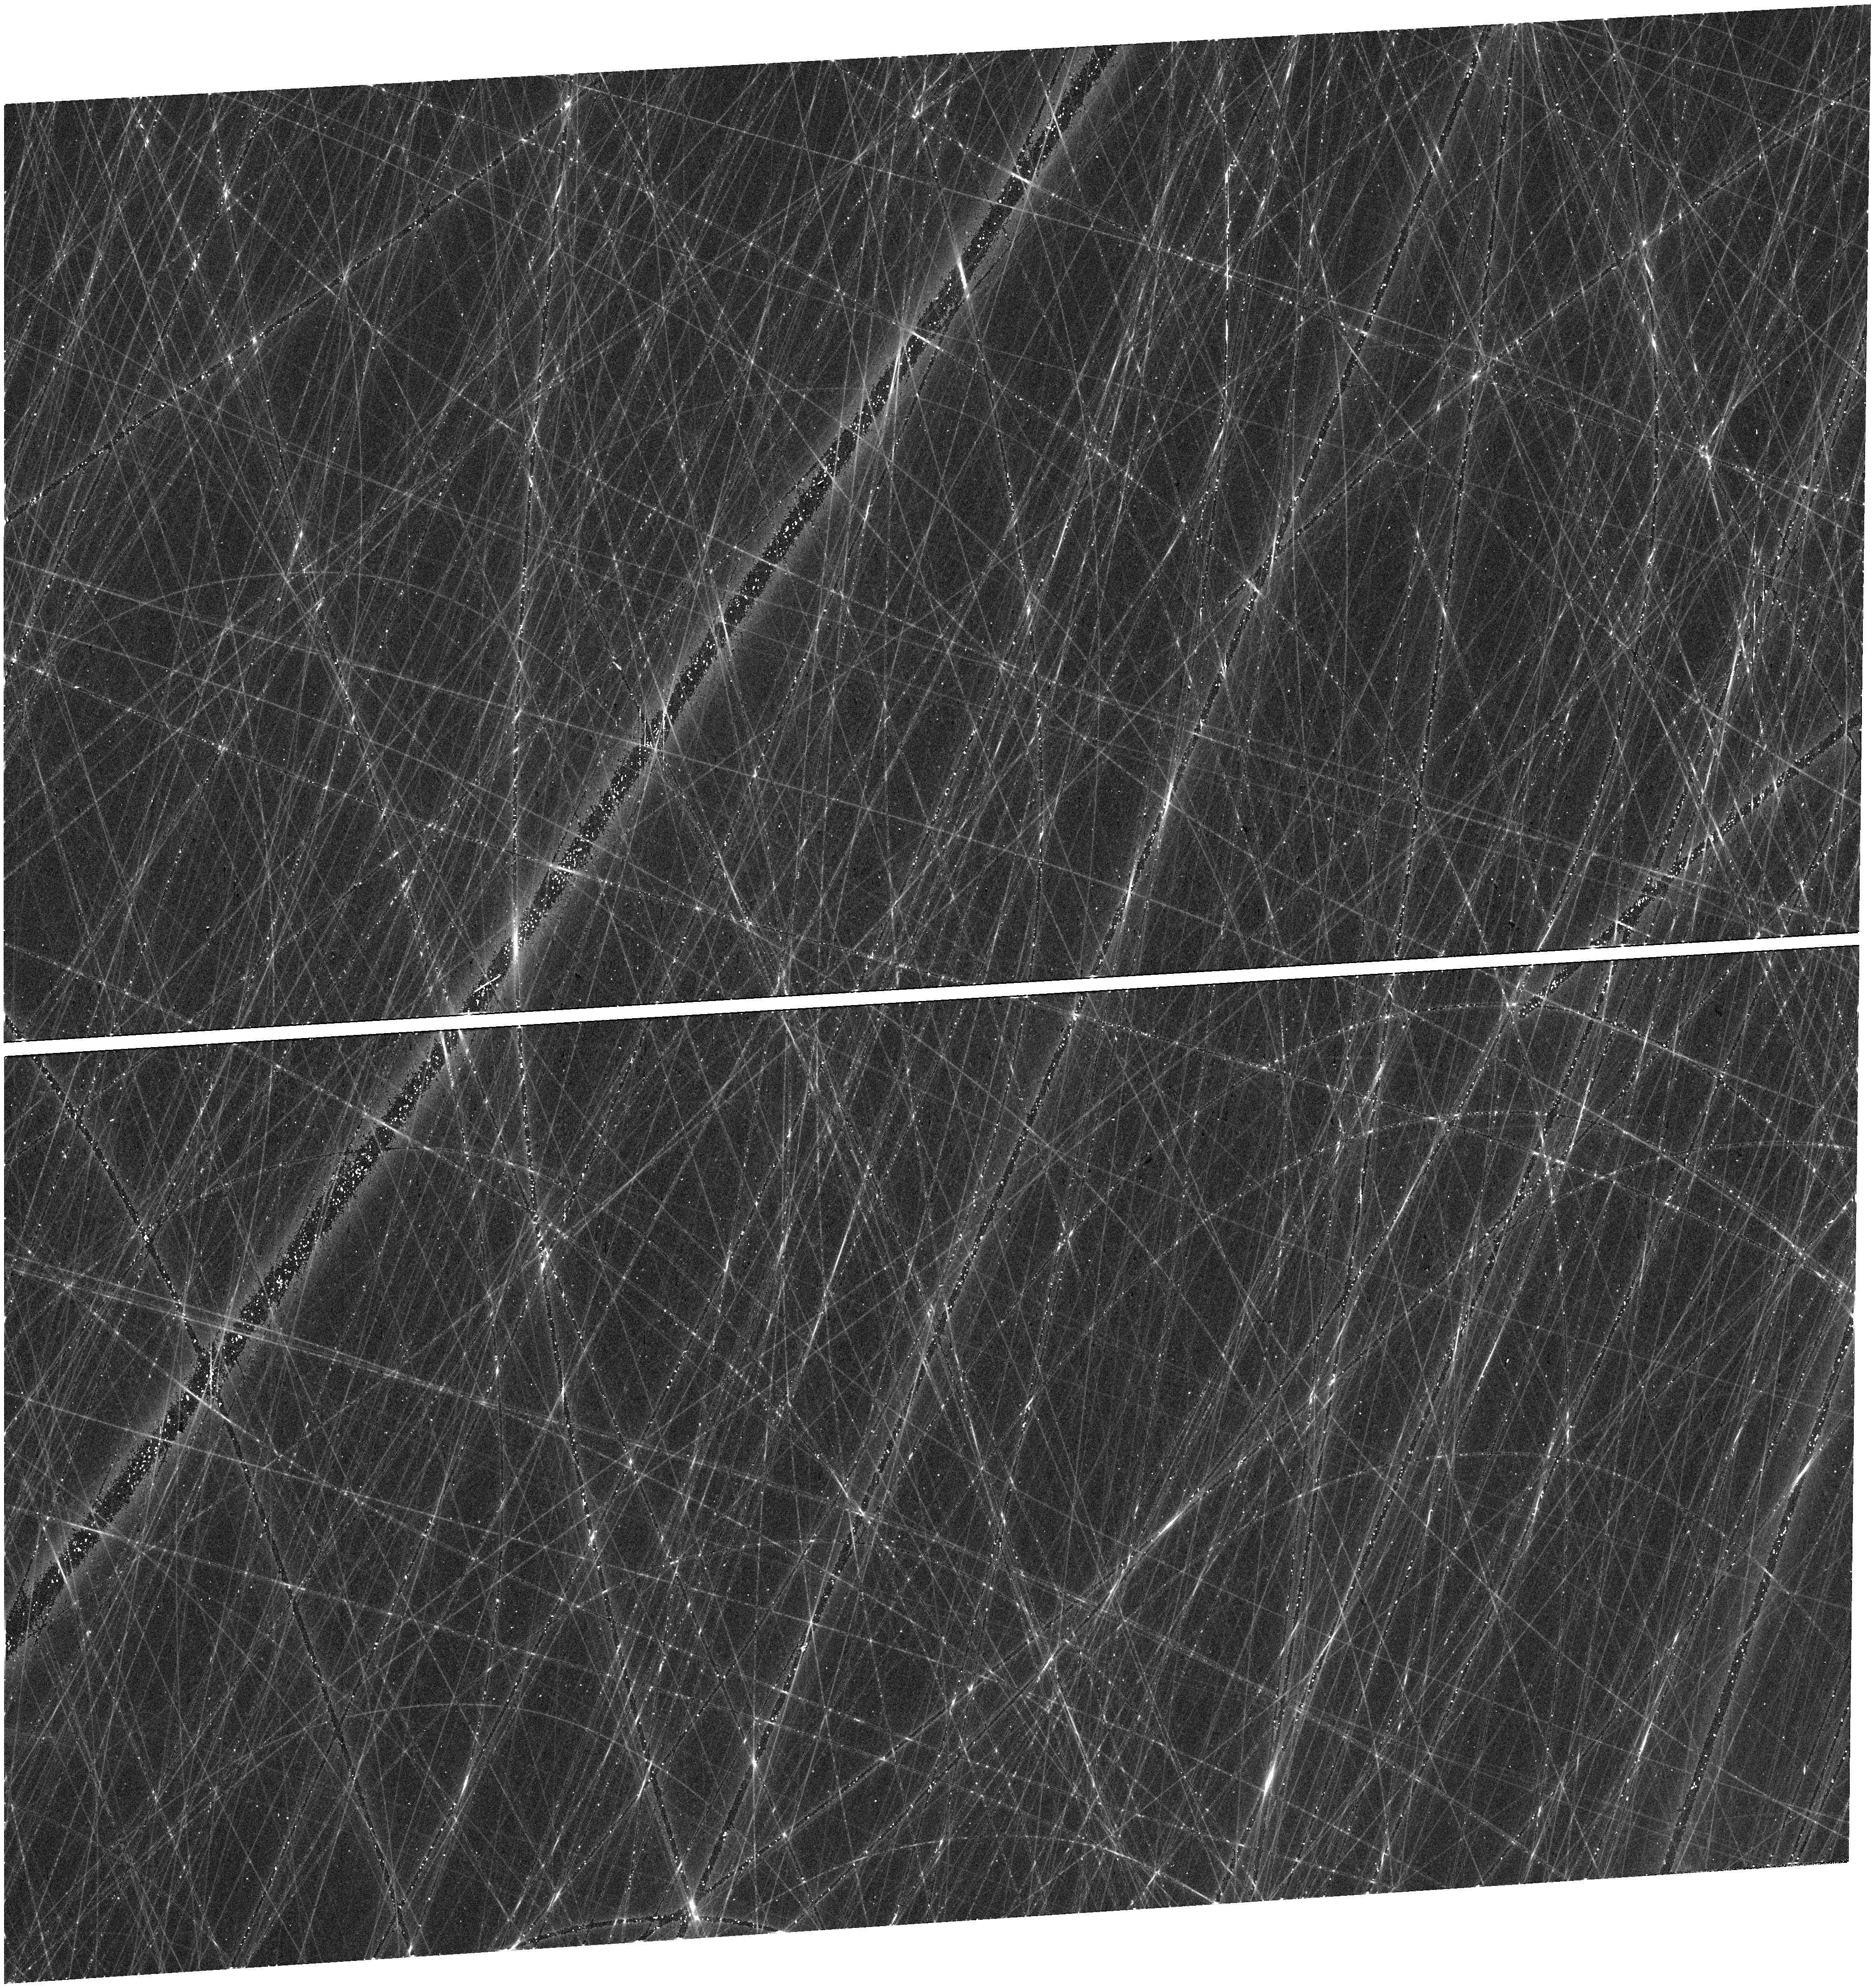
Target: N2525
Instrument: WFC3/UVIS
Filter: F606W
Exposure: 12 min
Observation ID: hst_17743_08_wfc3_uvis_f606w_ifcr08

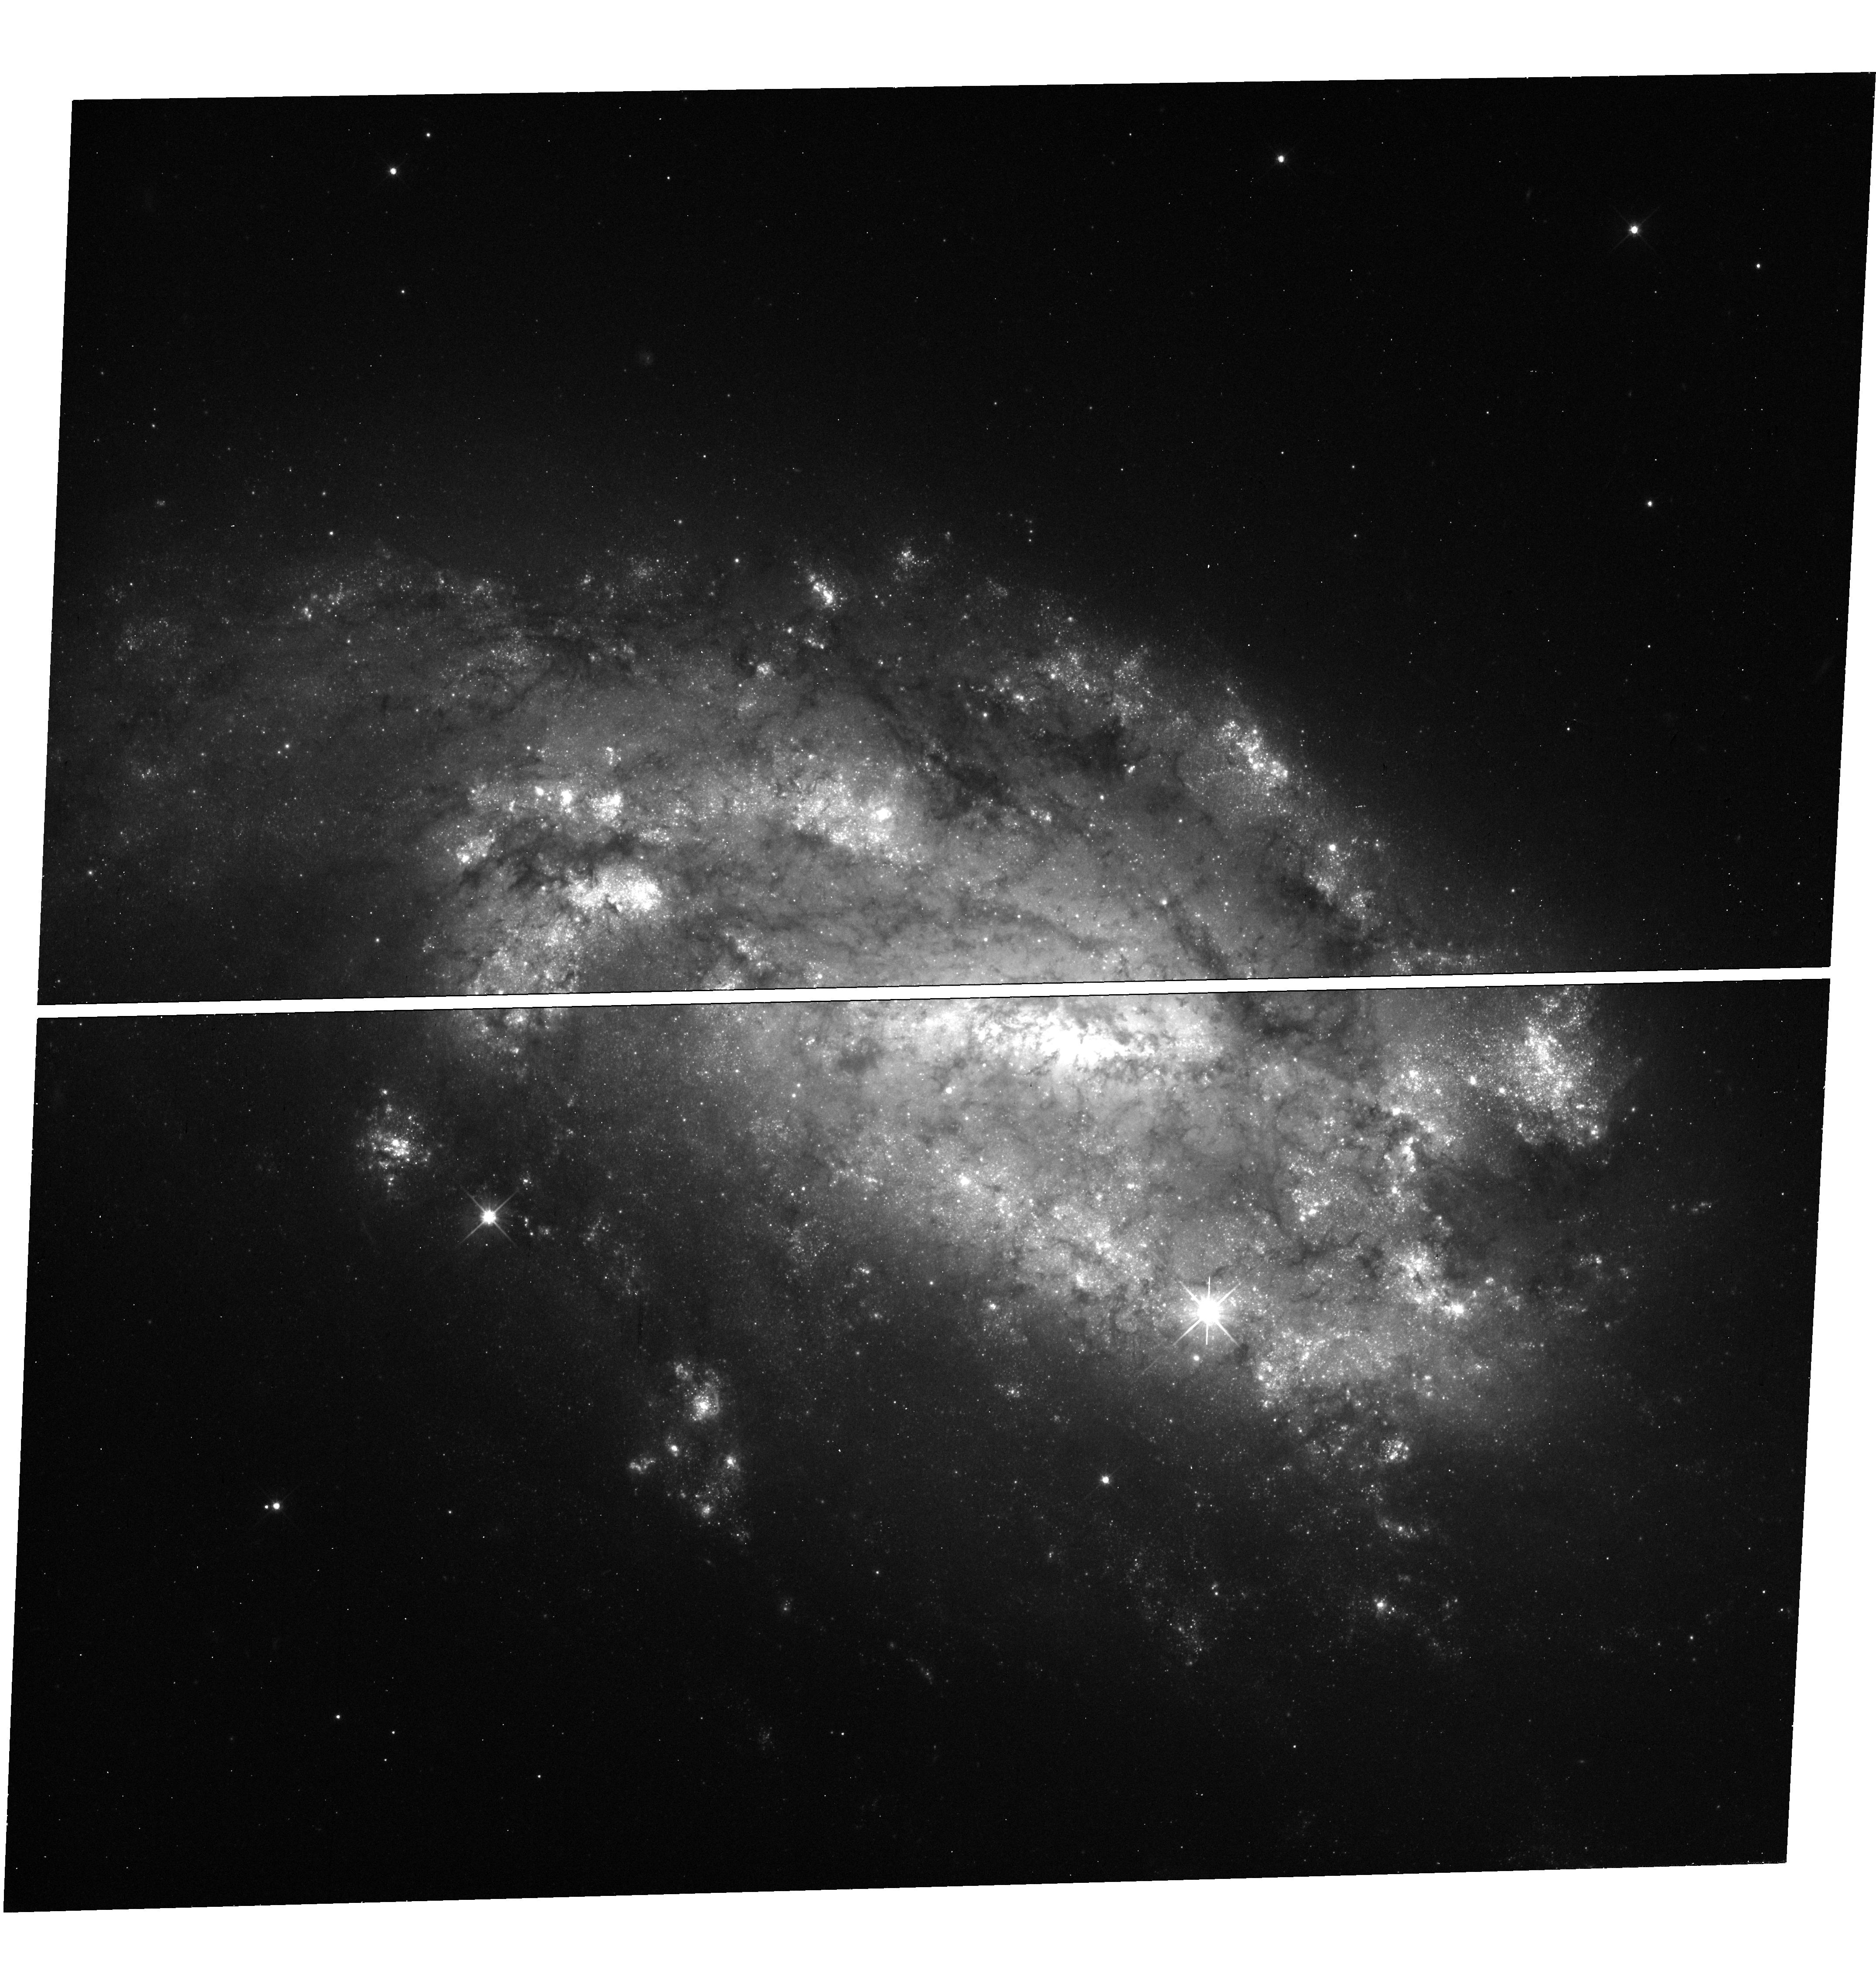
Target: N1559
Instrument: WFC3/UVIS
Filter: F606W
Exposure: 12 min
Observation ID: hst_17743_04_wfc3_uvis_f606w_ifcr04

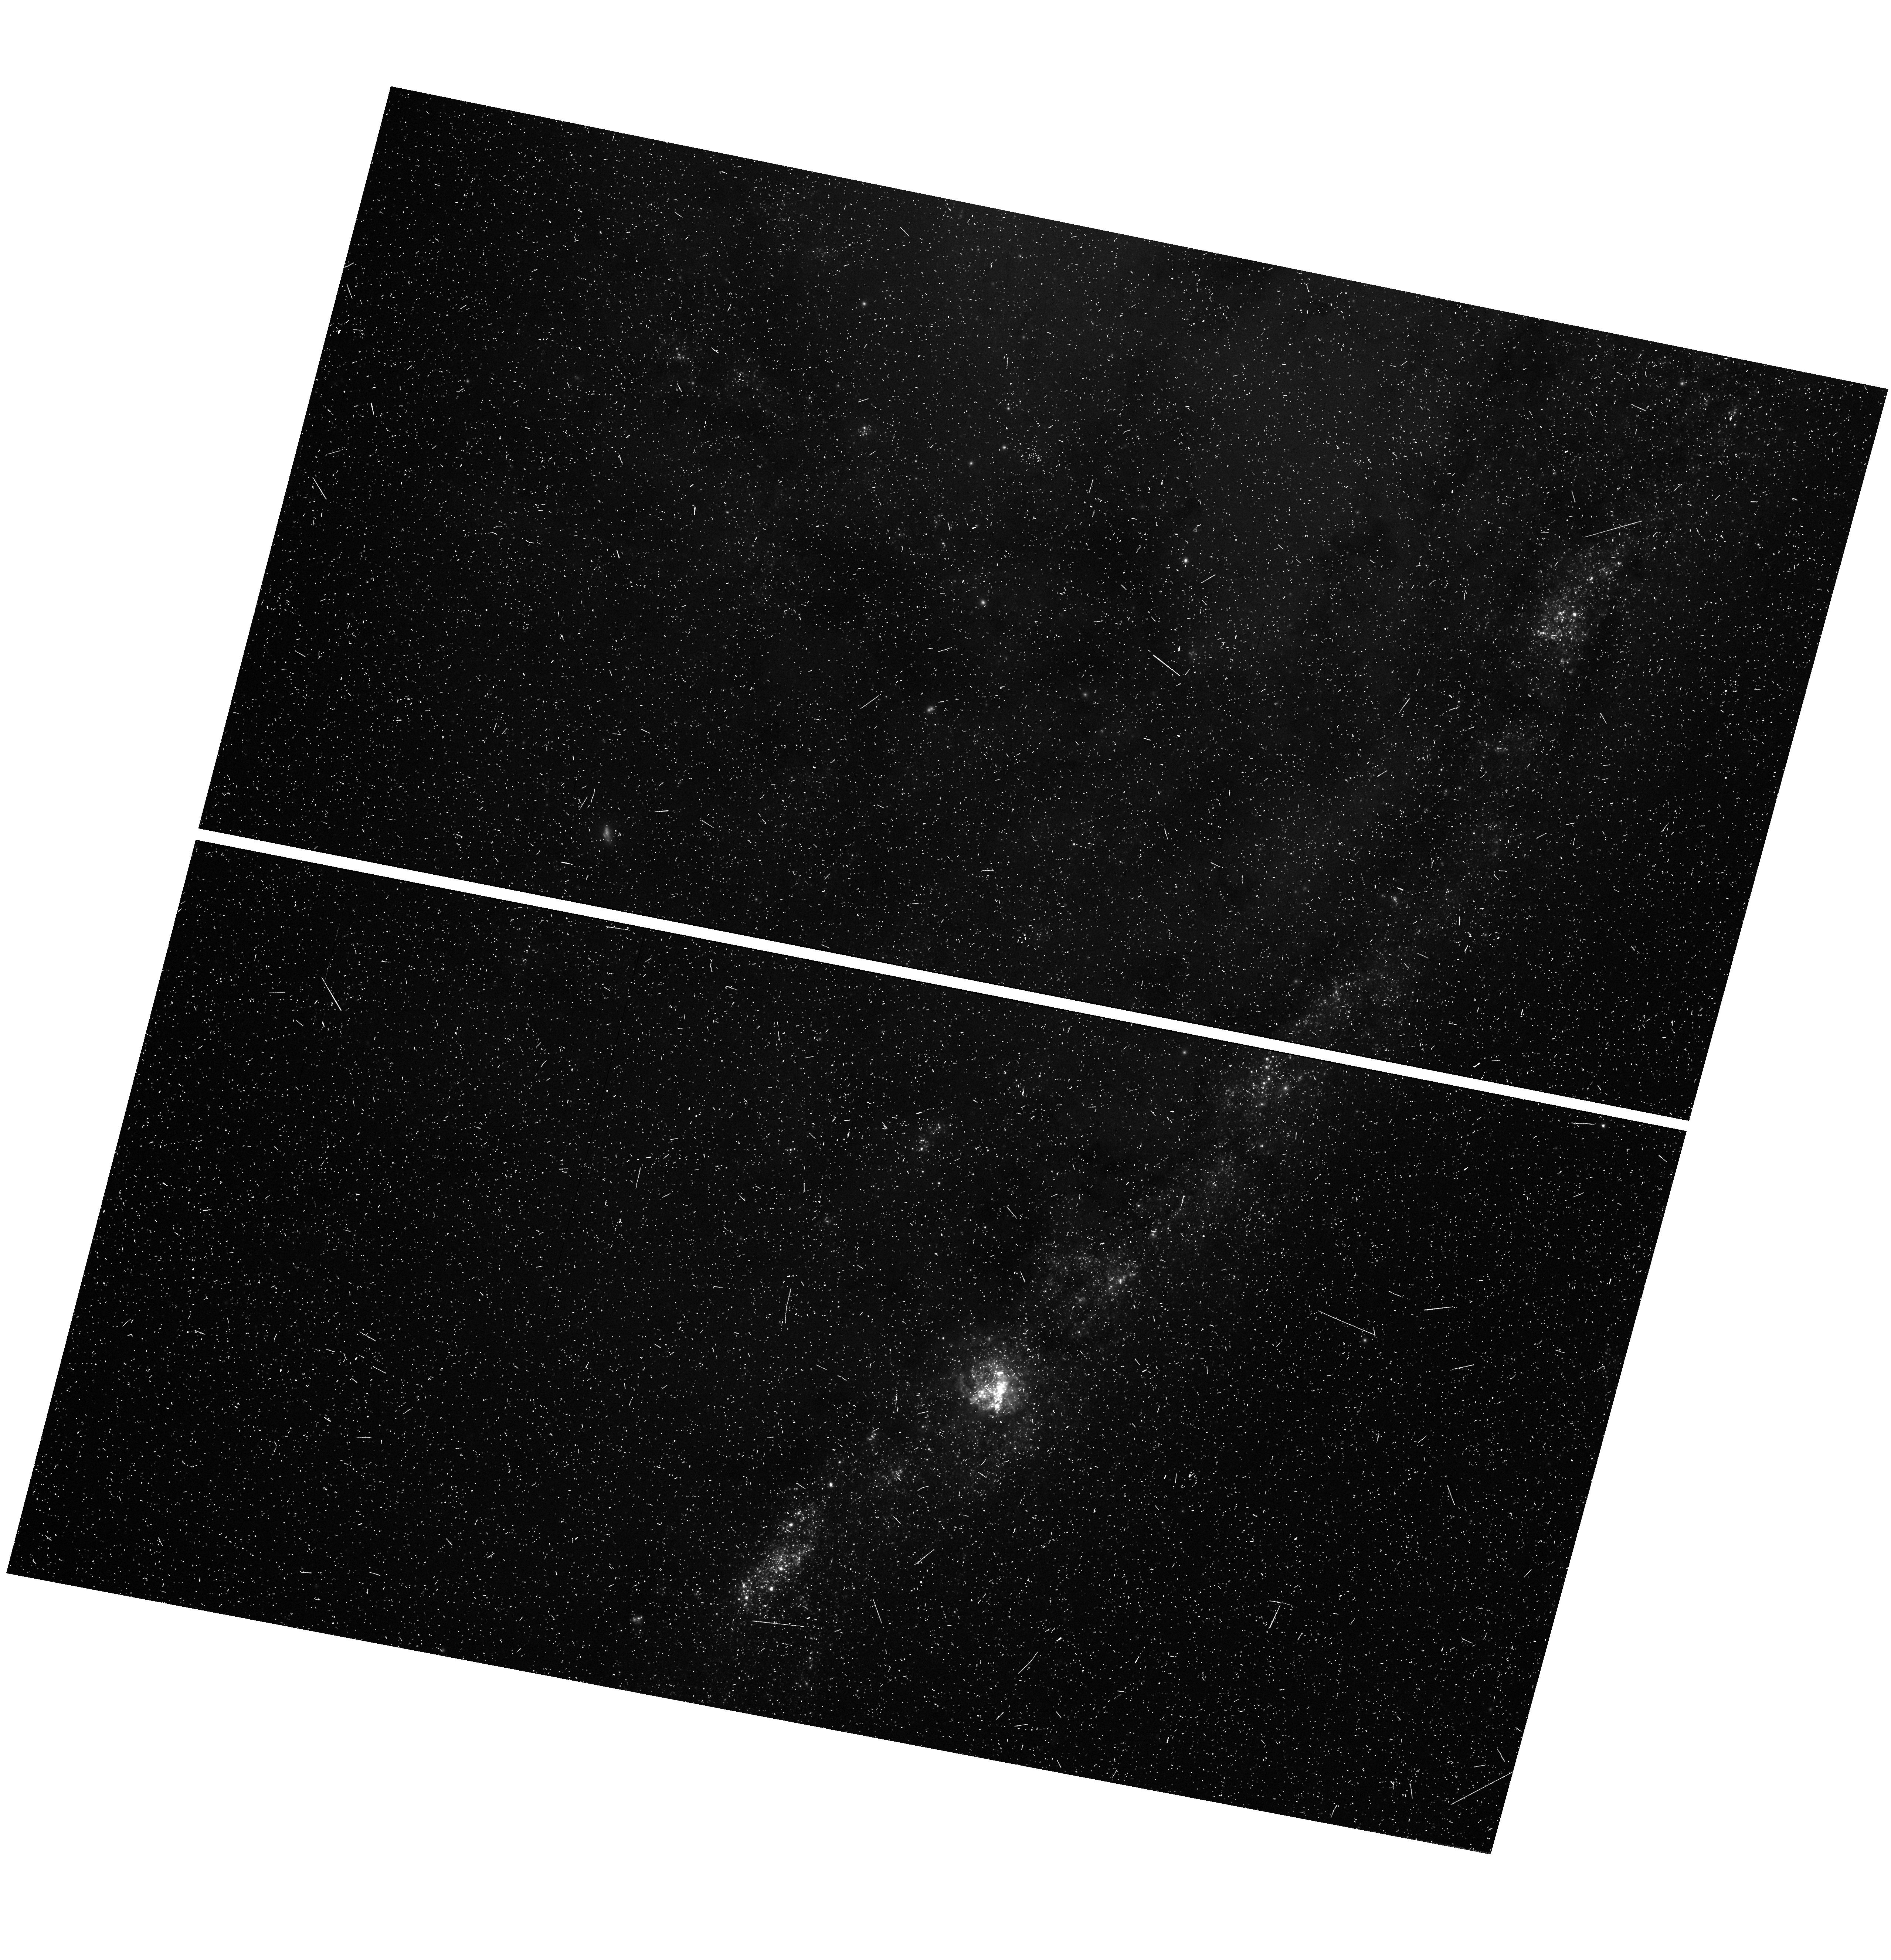
Target: N4258TWEAK
Instrument: WFC3/UVIS
Filter: F390W
Exposure: 15 min
Observation ID: hst_17743_17_wfc3_uvis_f390w_ifcr17

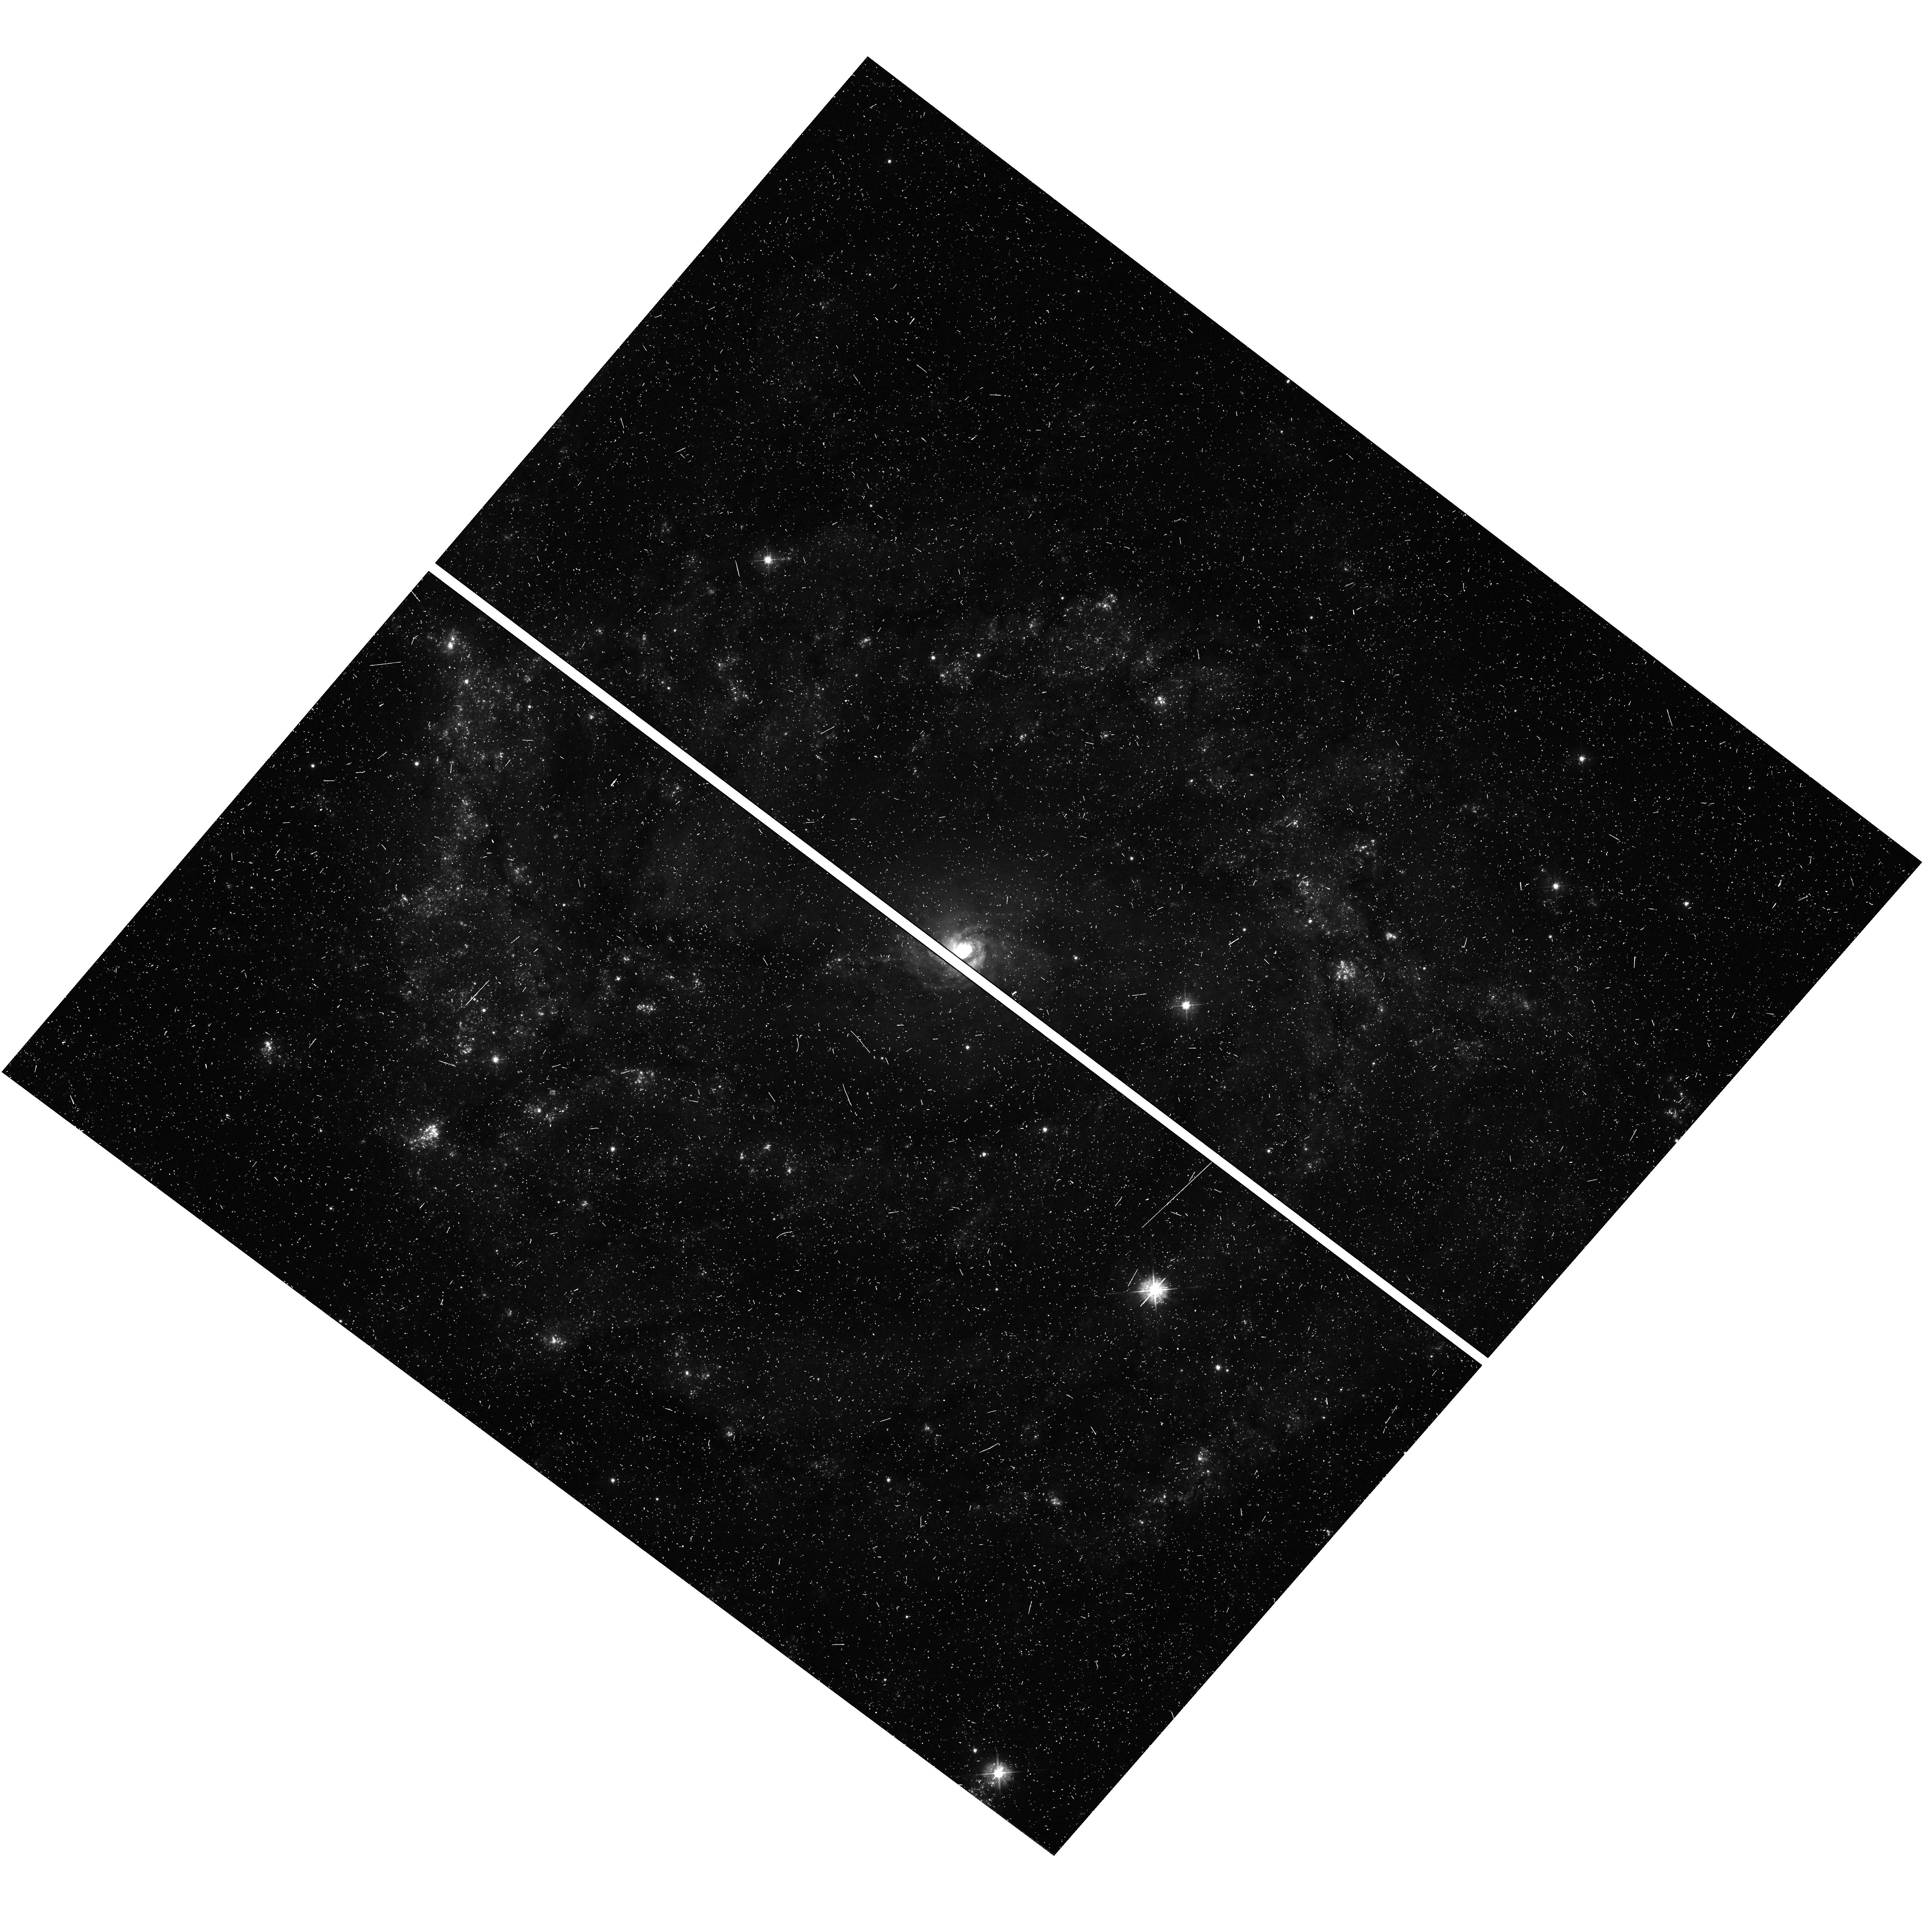
Target: N5643
Instrument: WFC3/UVIS
Filter: F390W
Exposure: 14 min
Observation ID: hst_17743_26_wfc3_uvis_f390w_ifcr26

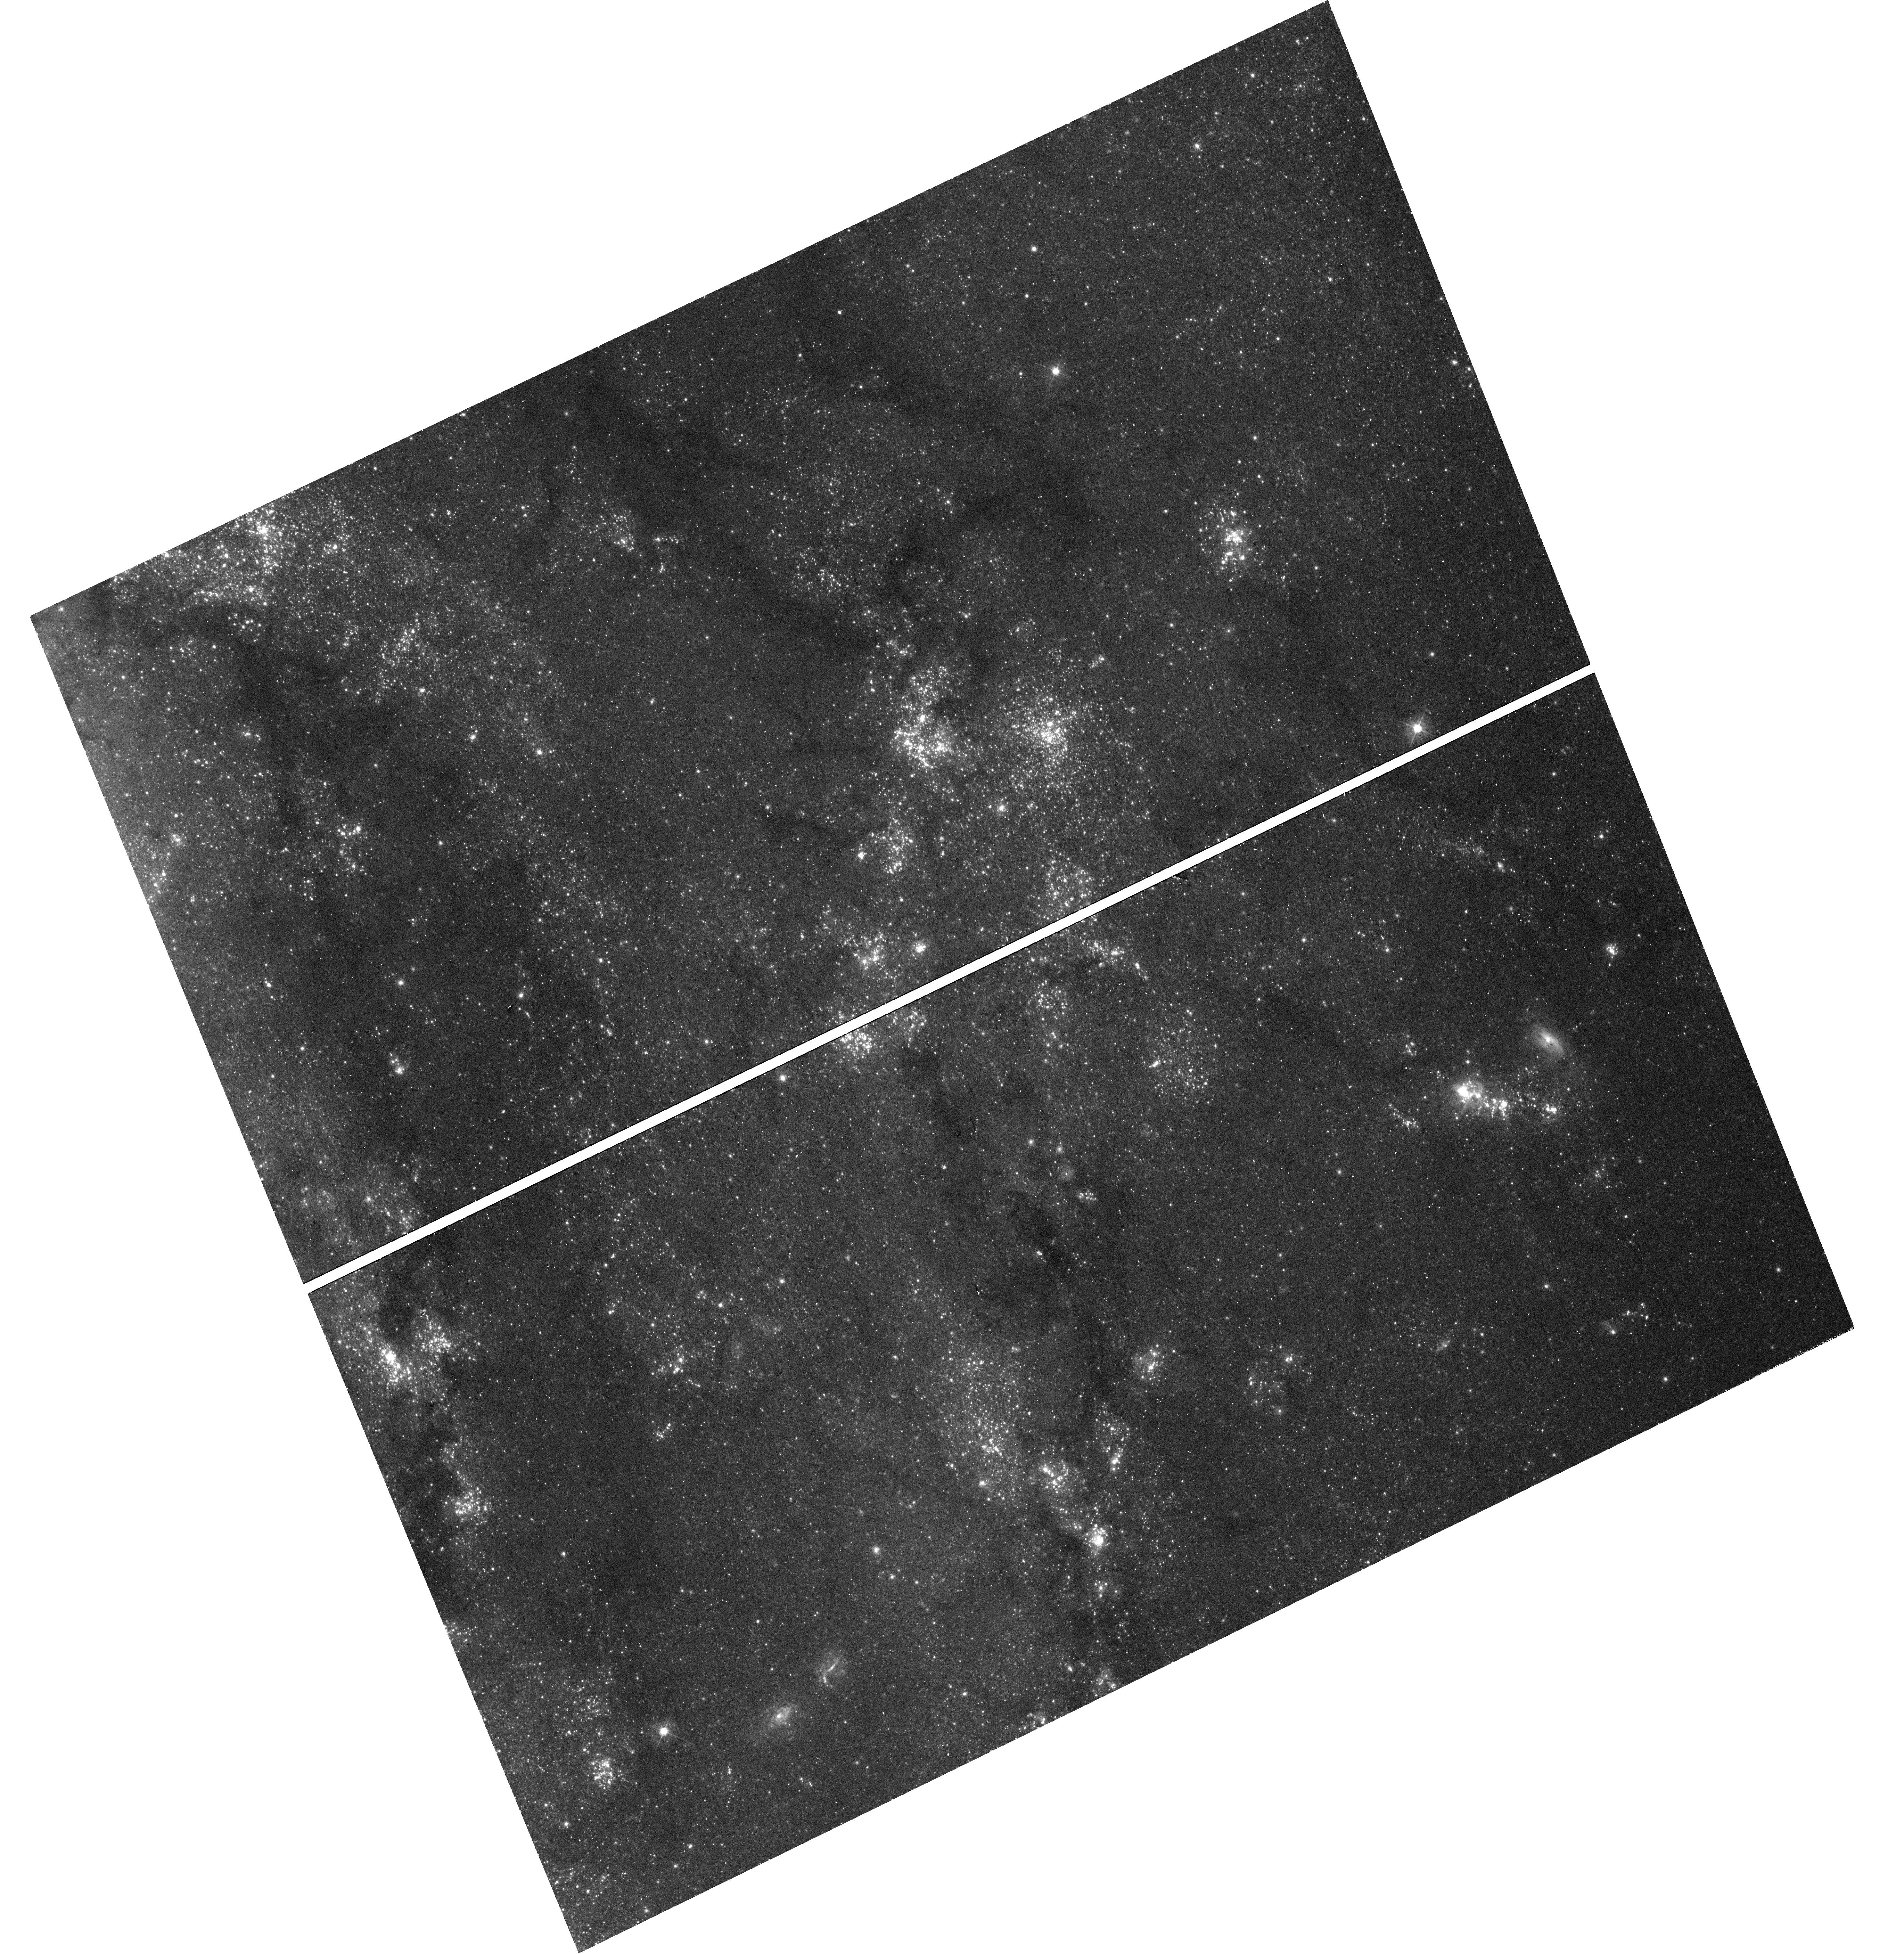
Target: N5457F2
Instrument: WFC3/UVIS
Filter: F390W
Exposure: 23 min
Observation ID: hst_17743_19_wfc3_uvis_f390w_ifcr19

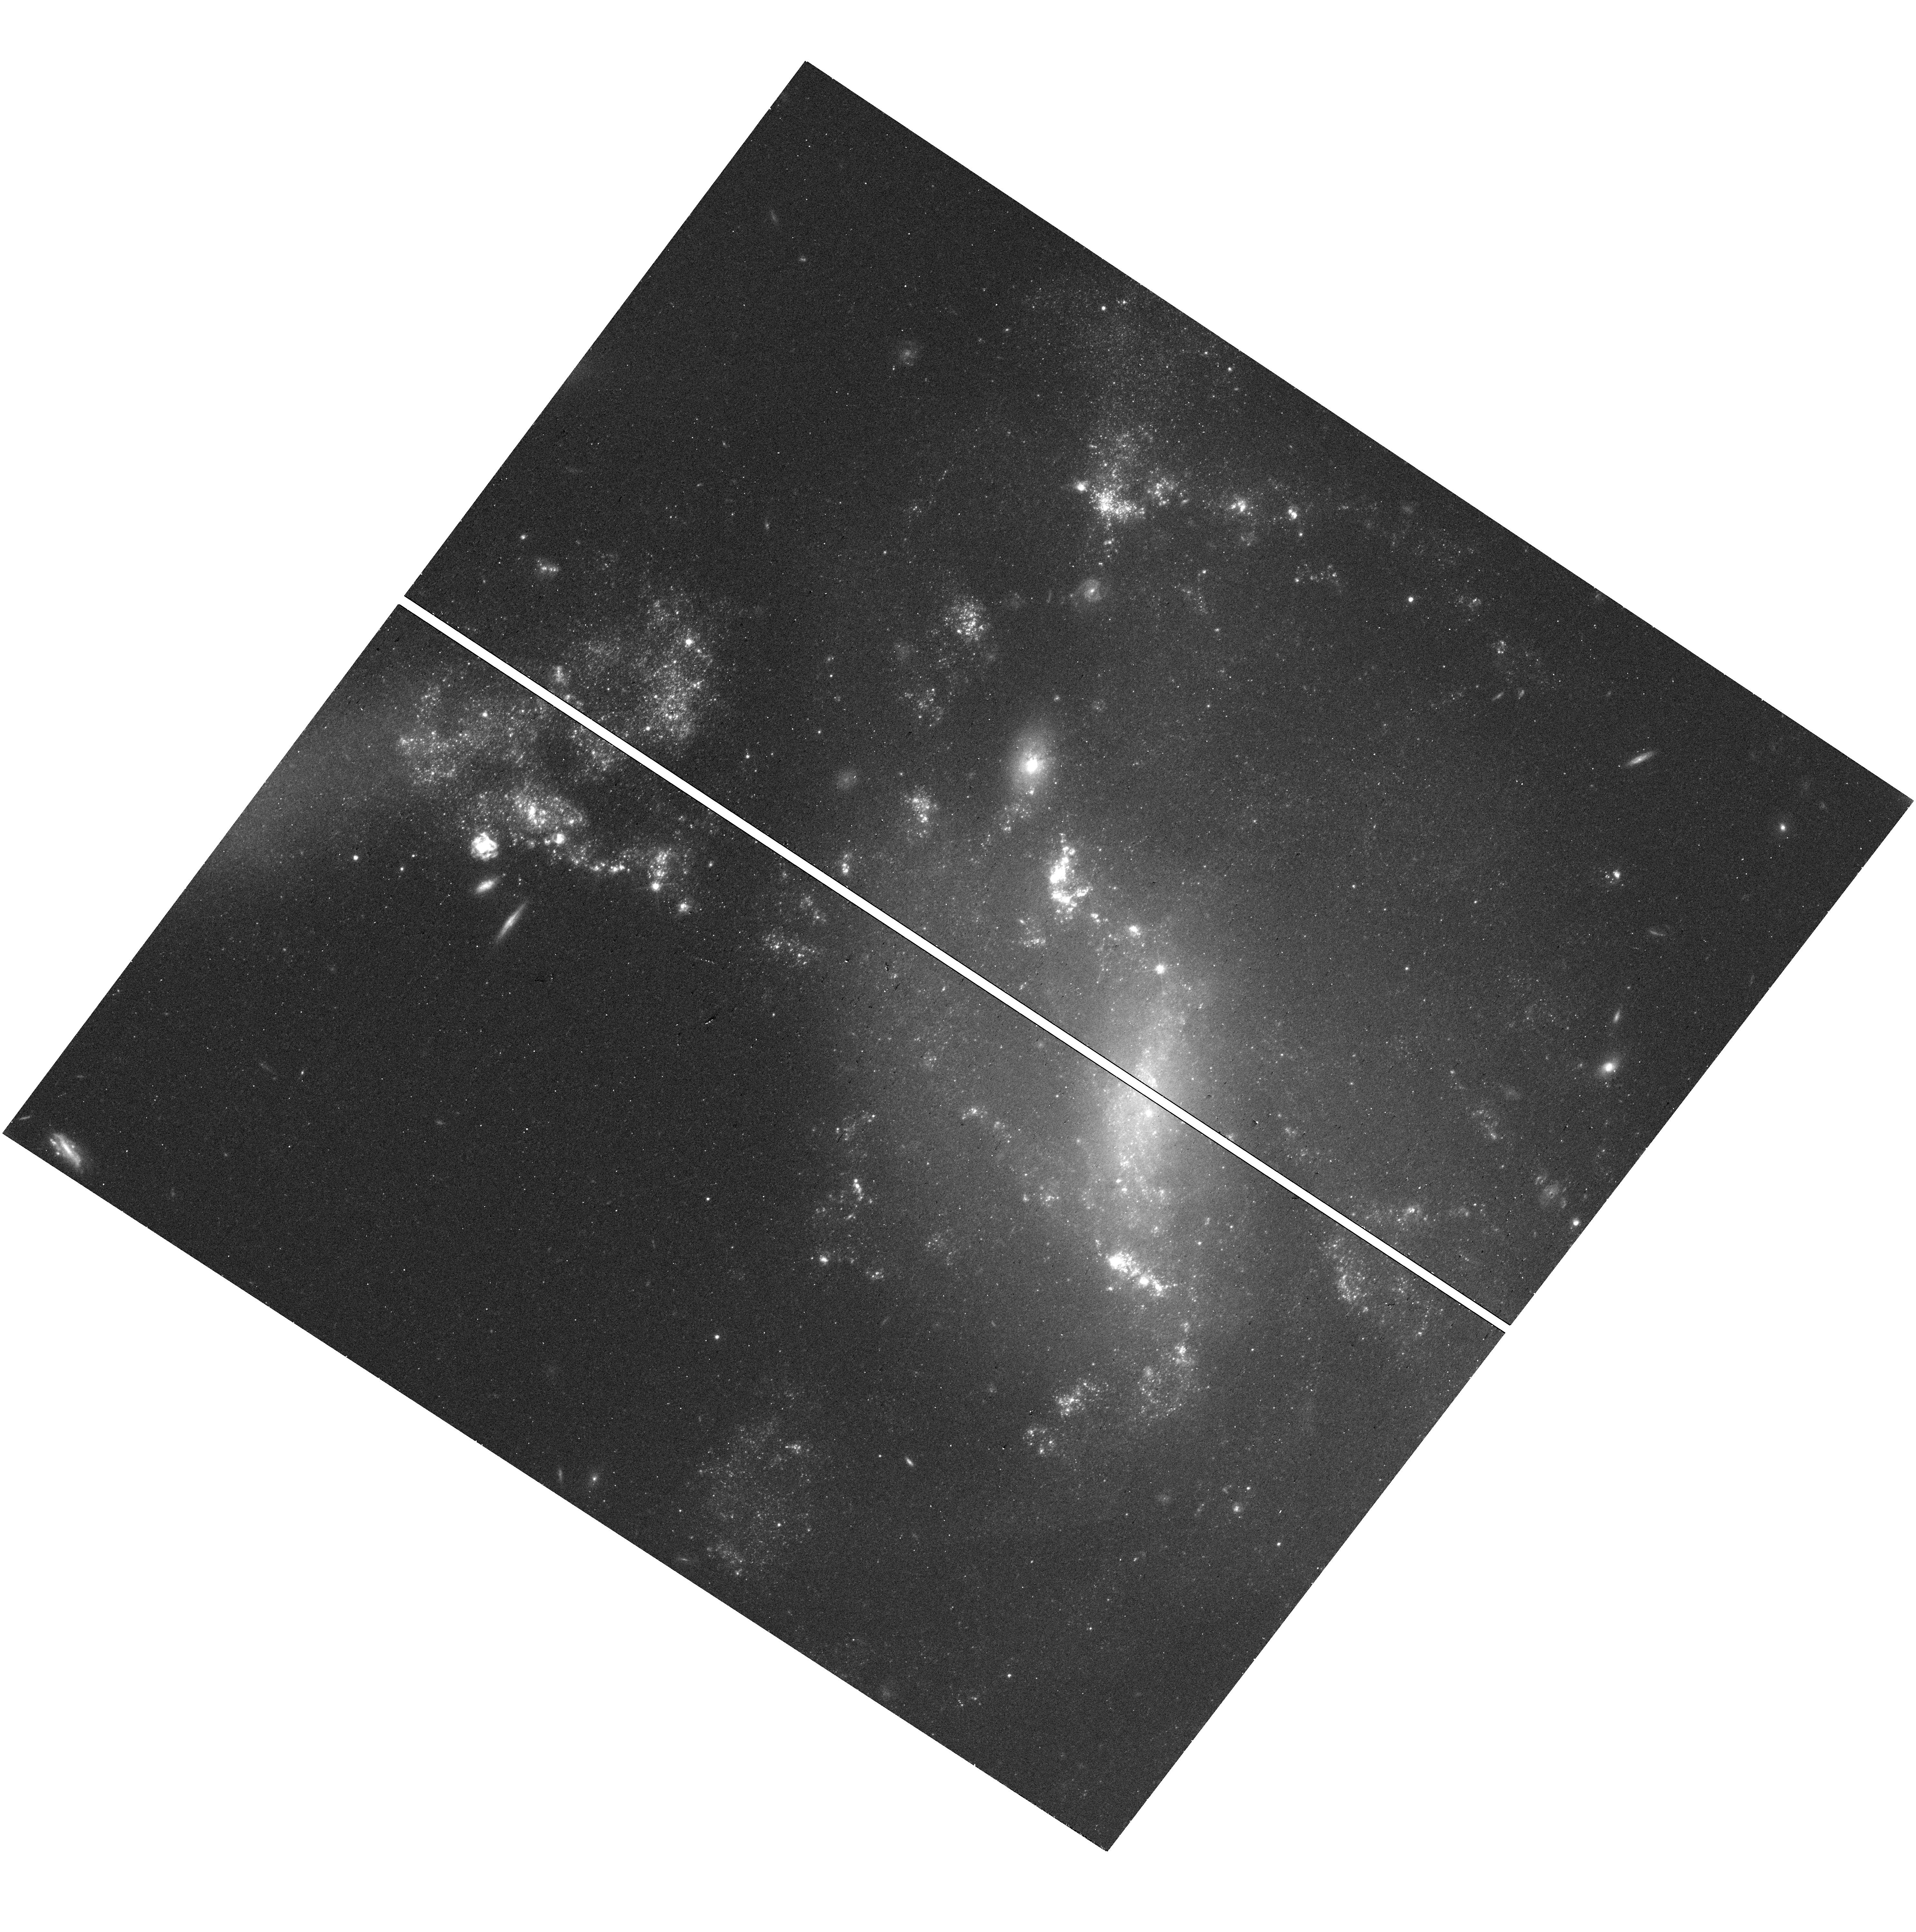
Target: N3447TWEAK
Instrument: WFC3/UVIS
Filter: F606W
Exposure: 12 min
Observation ID: hst_17743_15_wfc3_uvis_f606w_ifcr15

Which dust is it? Unveiling Cosmic Mysteries by Redefining Dust and Distance in the Universe (PI: Riess, Adam)

Observations of standard candles are essential in modern cosmology for obtaining precise distance measurements. They form the foundation of our understanding of dark energy, local structures, and the perplexing "Hubble Tension". Nevertheless, the accuracy of these measurements is limited by the prevalent assumption of universal Milky Way dust properties and conflicting indications regarding extragalactic dust. In particular, empirical estimates from SN Ia indicate a far lower total-to-selective extinction ratio (R_V) and thus different dust compared to galaxy-based indicators for the same hosts. This inconsistency and the uncertainties surrounding the nature of the dust obstructing standard candles limits the precision in determining fundamental cosmological parameters such as the Hubble constant and the dark energy equation of state. To address this, we propose an innovative approach to use the wavelength span enabled by JWST and HST to directly and precisely measure the individual reddening laws of the hosts of SN Ia and widely used distance indicators. Our program will observe over 1200 Cepheids in eight key galaxies, using HST to sample the blue side SEDs at 0.4 microns, tripling the present leverage, achieving R_V precision of 0.1 in the mean to resolve the existing discrepancy between SN Ia and galaxy-based measures. Cepheids, with their well-known spectral energy distributions and great luminosity, are ideal "standard crayons" for this purpose. By broadening the wavelength range and doubling the sampling of the reddening curve, we will elucidate the nature of the dust in each host to substantially improve our understanding of its role in cosmological measurements.